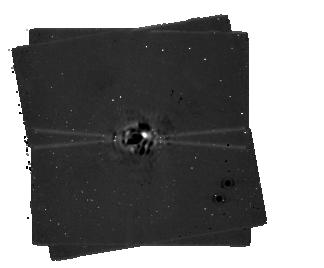
Target: GJ-758-revised. Instrument: MIRI/CORON. Filter: F1065C+4QPM_1065. Exposure: 19 min. Observation ID: jw01413-c1012_t006_miri_f1065c-mask1065

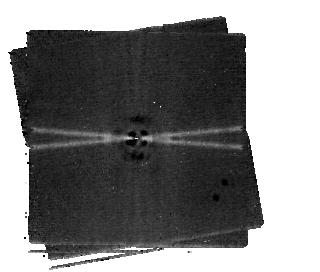
Target: GJ-758-revised. Instrument: MIRI/CORON. Filter: F1550C+4QPM_1550. Exposure: 29 min. Observation ID: jw01413-c1014_t006_miri_f1550c-mask1550

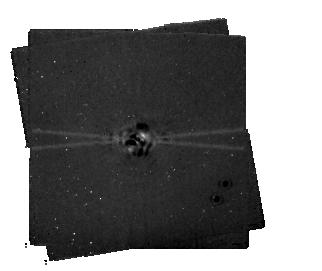
Target: GJ-758-revised. Instrument: MIRI/CORON. Filter: F1140C+4QPM_1140. Exposure: 19 min. Observation ID: jw01413-c1013_t006_miri_f1140c-mask1140

MIRI coronagraphy of the Cold Substellar Companion GJ 758 B (PI: Pueyo, Laurent)

The brown dwarf orbiting GJ 758 is one of the coldest sub-stellar mass companions imaged to date. Ground based near-IR photometry and spectroscopy have confirmed an effective temperature of ~700K, and identified a methane-rich atmosphere. Multi-epoch coronagraphic imaging indicates an almost edge-on and eccentric orbit, with the companion moving towards the star at a projected ~100 mas/year. While cooling-track-derived masses place this object above the purported deuterium-burning limit, it is an important benchmark since its orbit is favorable for the future determination of its dynamical mass using astrometry or radial velocity. A thorough characterization of its atmospheric properties will provide a key reference point to compare to field substellar objects of similar temperatures. Moreover understanding its composition will answer fundamental question regarding the formation of such rare objects (using “metallicity” as a proxy). We will use the MIRI coronagraphs to obtain 10.65, 11, and 15 micron photometry of this sub-stellar companion. This will allow us to probe the ammonia abundance, and compare the properties of this cool bound substellar companion to the atmospheres observed for isolated field brown dwarfs.